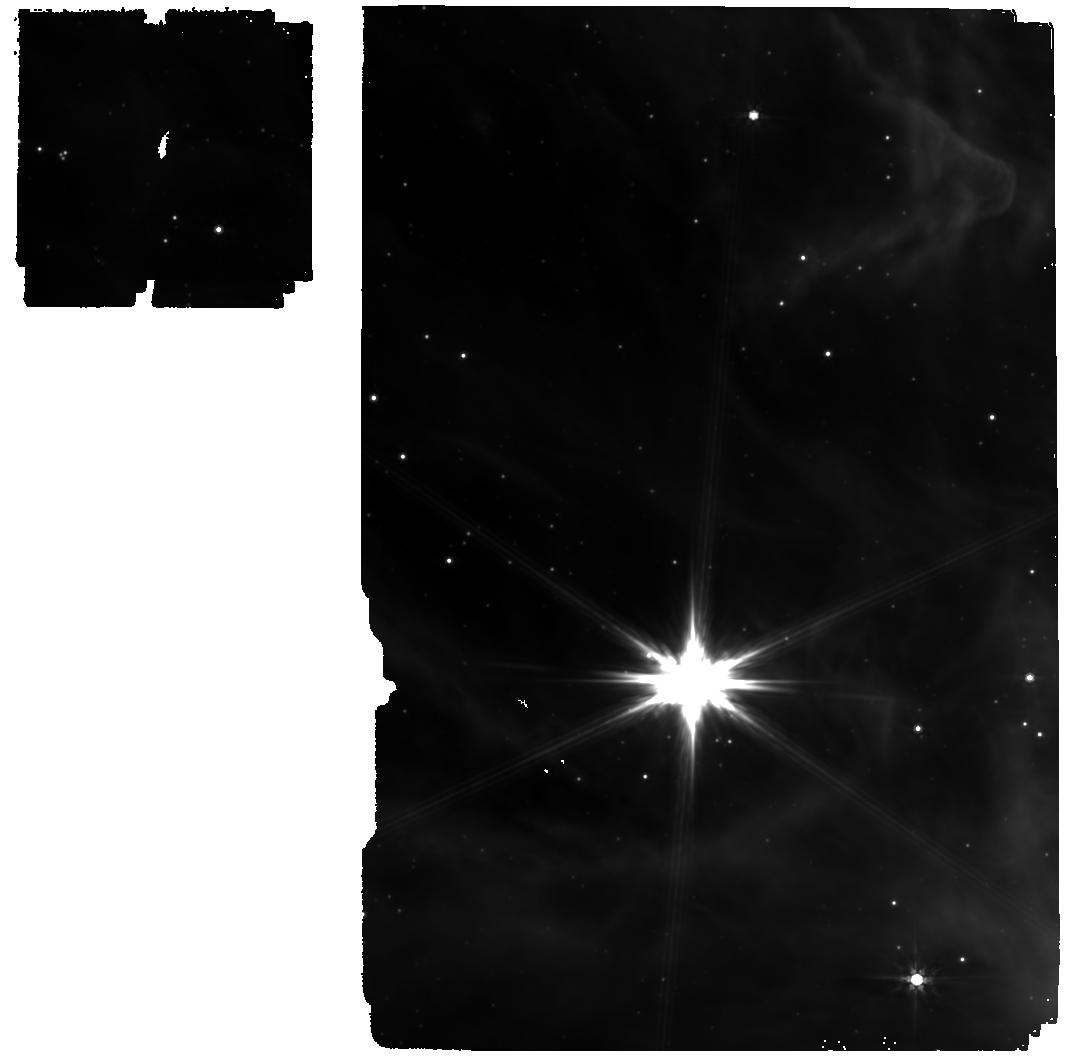
Target: WR137. Instrument: MIRI. Filter: F770W. Exposure: 19 min. Observation ID: jw04093-o003_t003_miri_f770w

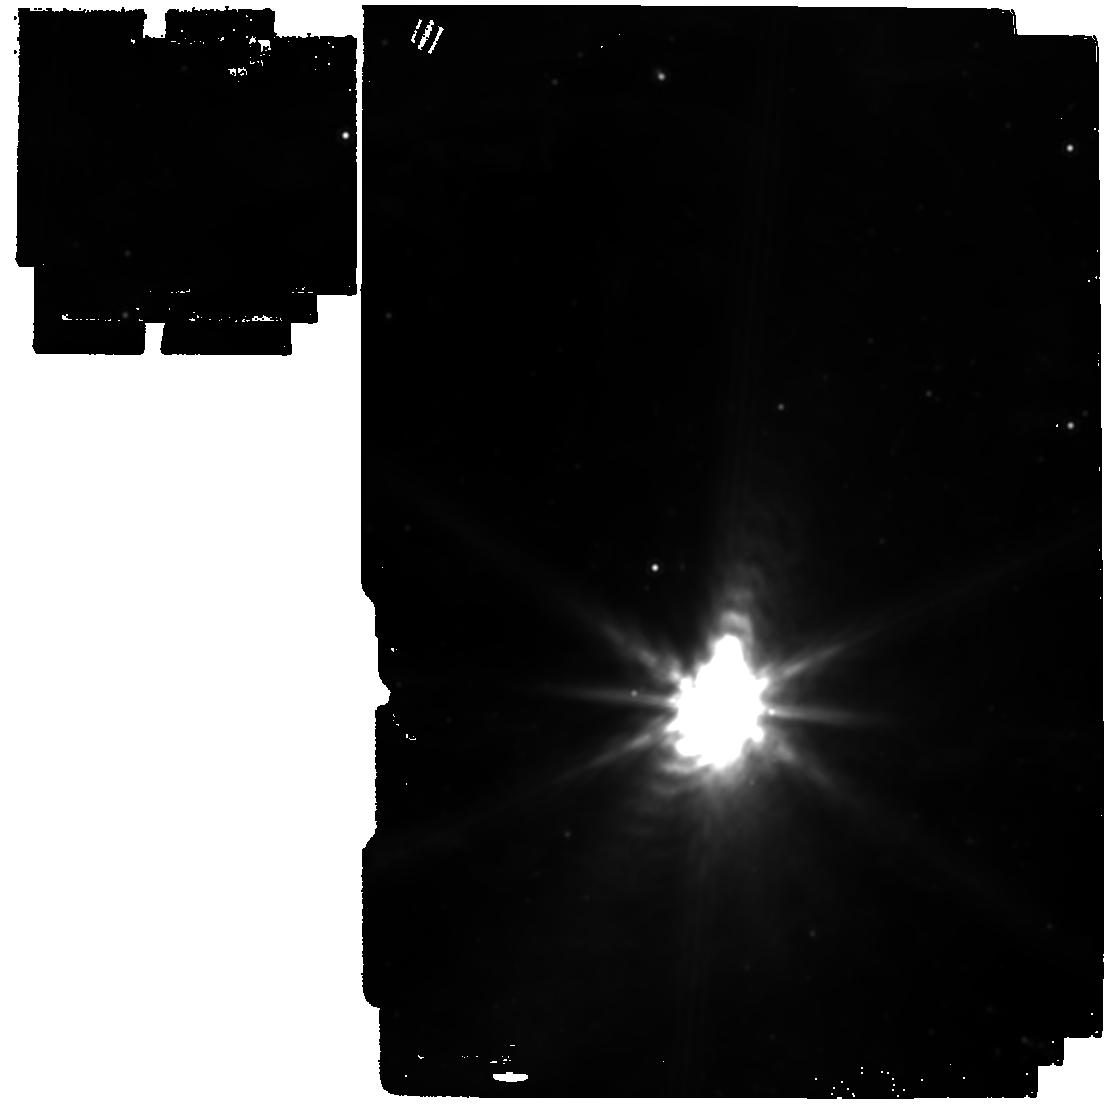
Target: WR48A. Instrument: MIRI. Filter: F1500W. Exposure: 19 min. Observation ID: jw04093-o002_t002_miri_f1500w

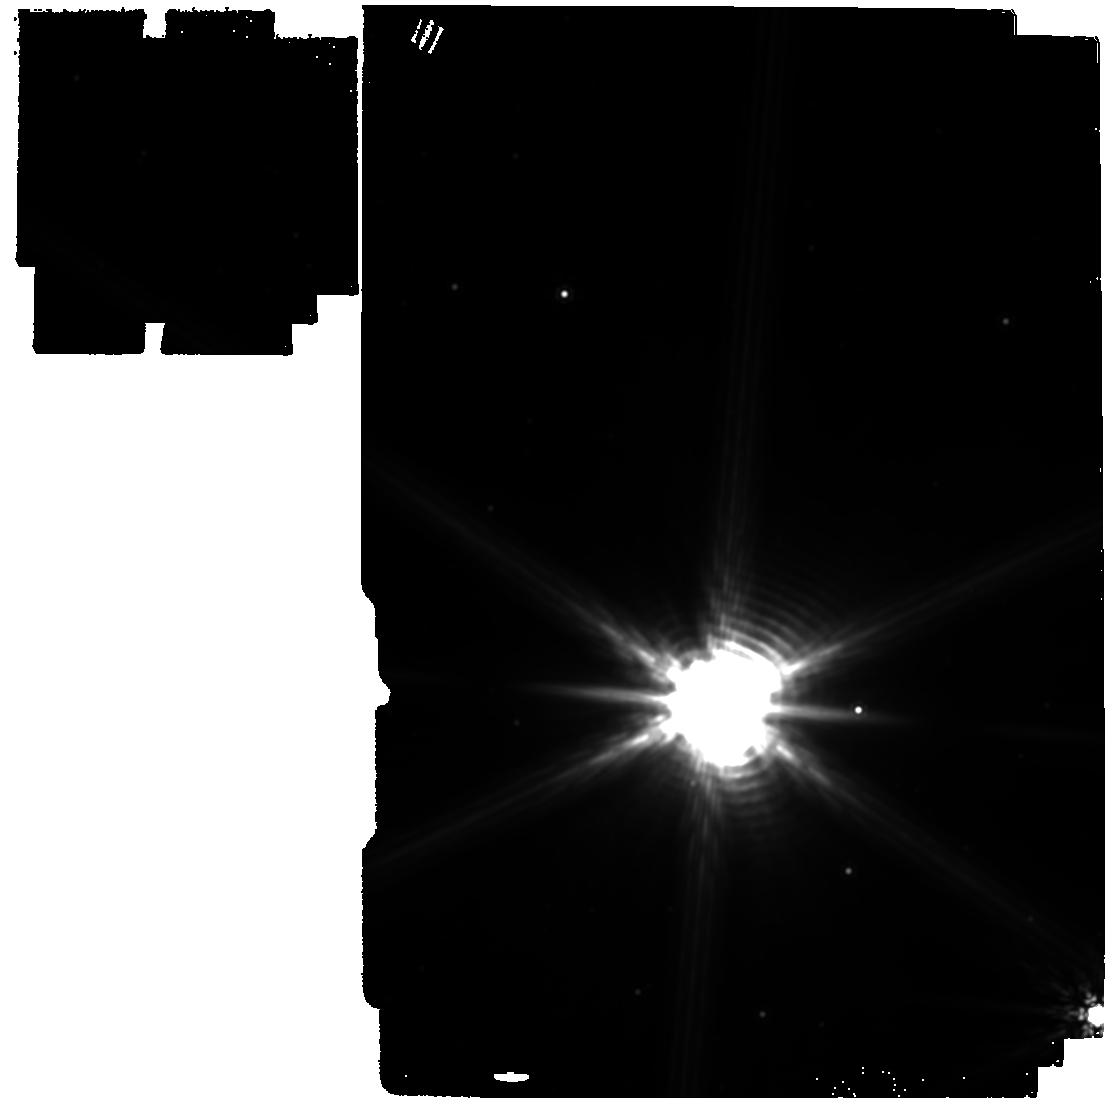
Target: WR112. Instrument: MIRI. Filter: F1500W. Exposure: 2 min. Observation ID: jw04093-o004_t004_miri_f1500w

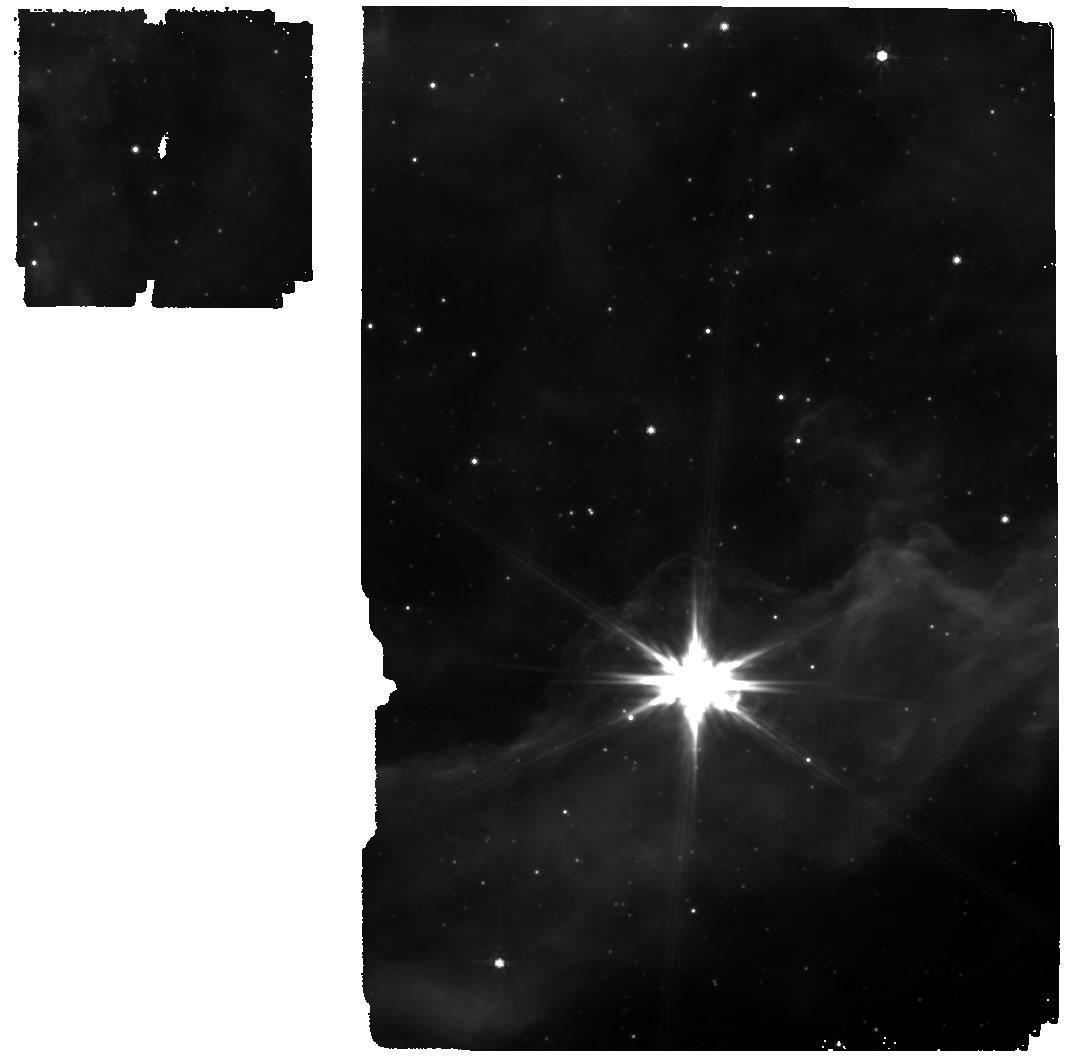
Target: WR125. Instrument: MIRI. Filter: F770W. Exposure: 19 min. Observation ID: jw04093-o001_t001_miri_f770w

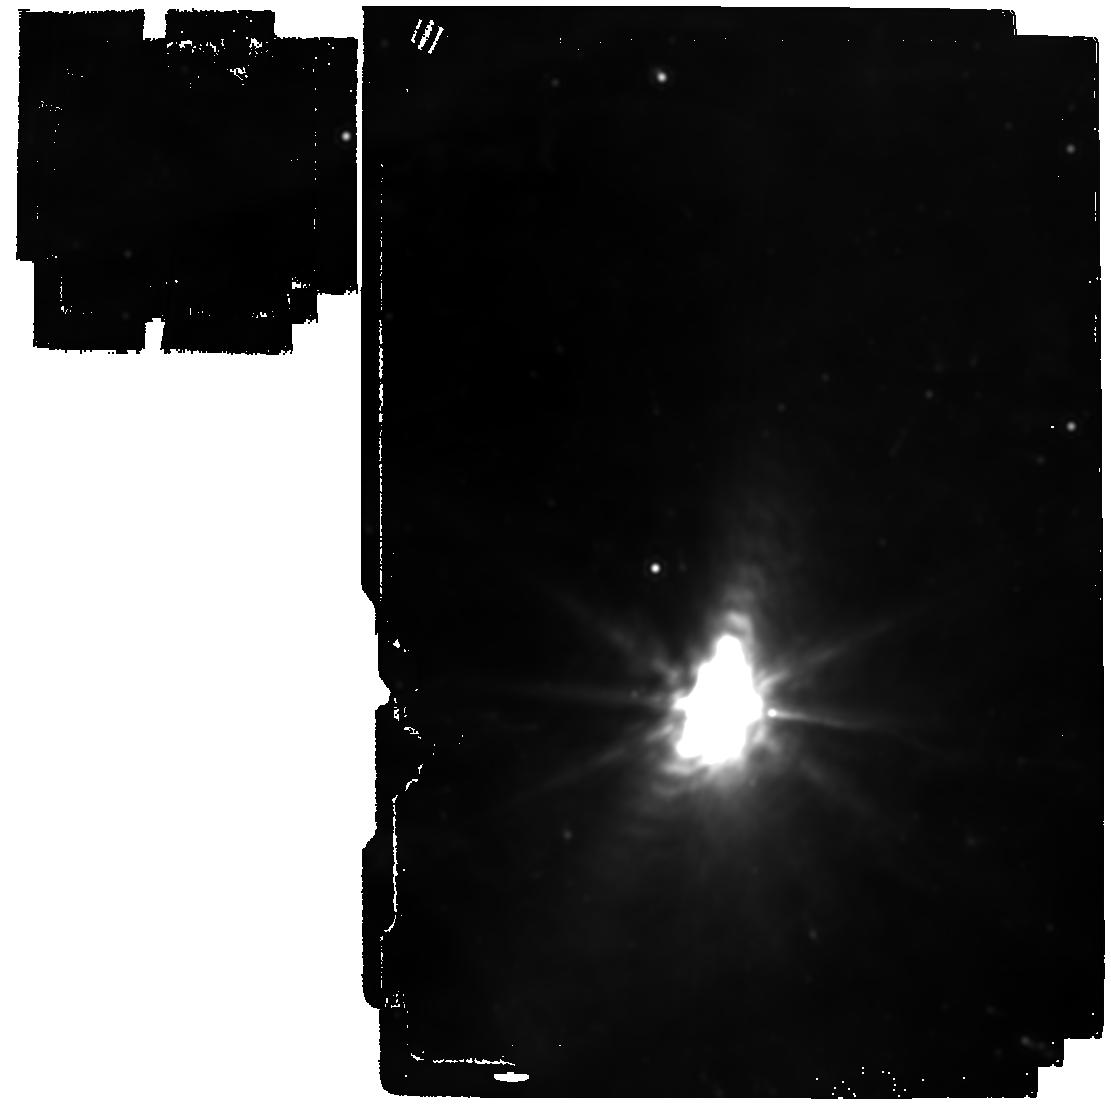
Target: WR48A. Instrument: MIRI. Filter: F2100W. Exposure: 1.2 h. Observation ID: jw04093-o002_t002_miri_f2100w

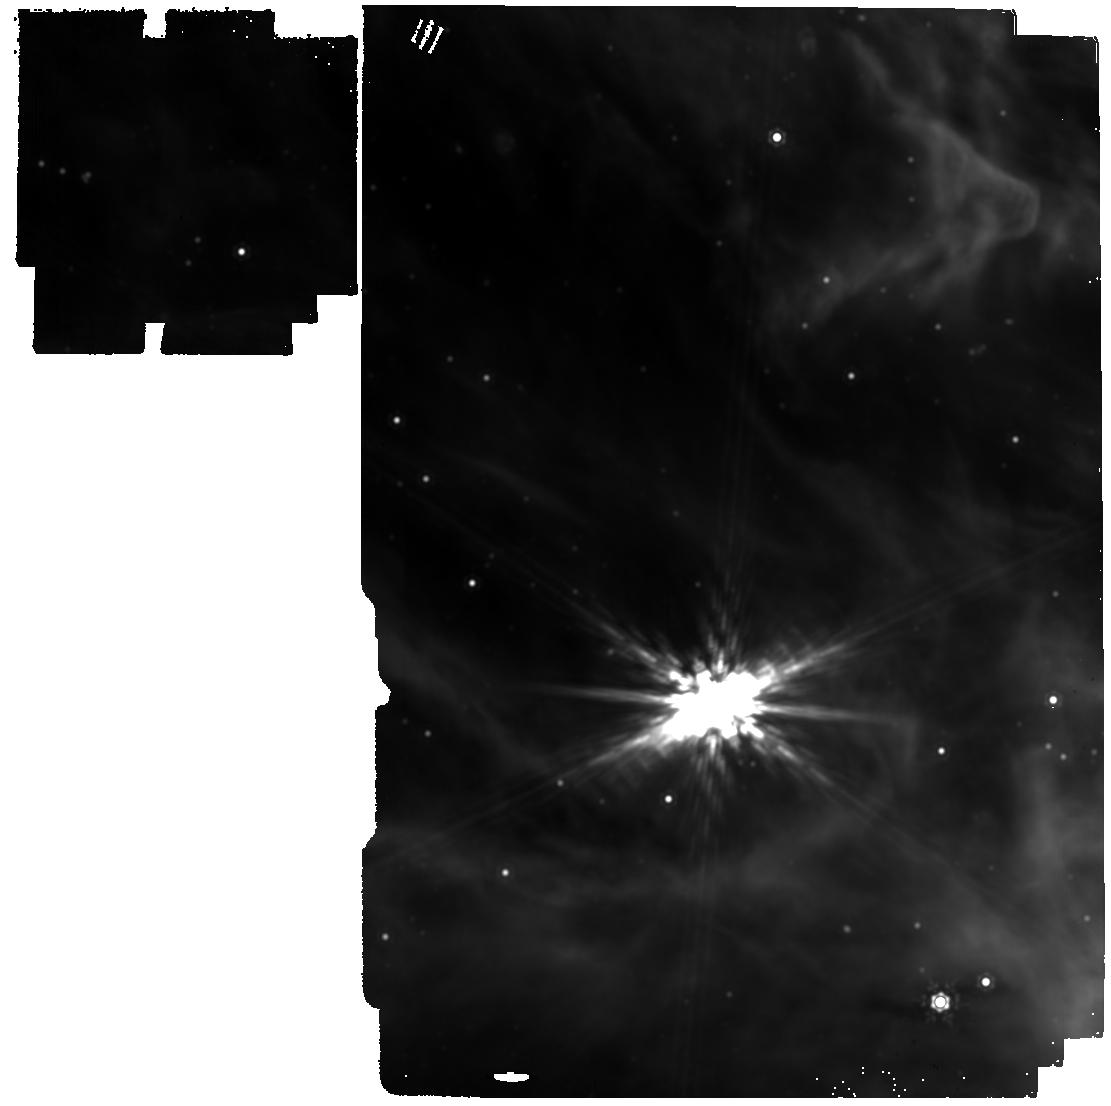
Target: WR137. Instrument: MIRI. Filter: F1500W. Exposure: 37 min. Observation ID: jw04093-o003_t003_miri_f1500w

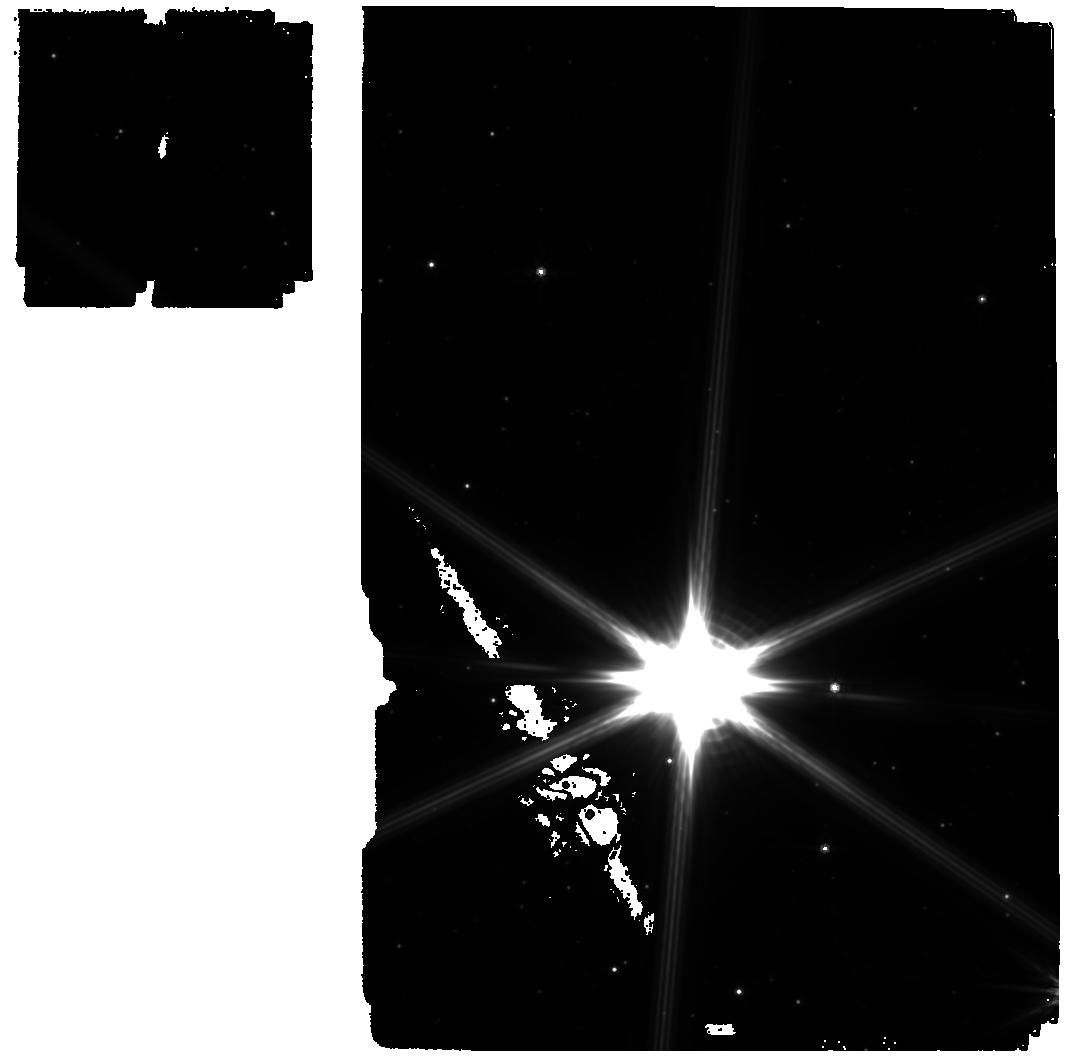
Target: WR112. Instrument: MIRI. Filter: F770W. Exposure: 4 min. Observation ID: jw04093-o004_t004_miri_f770w

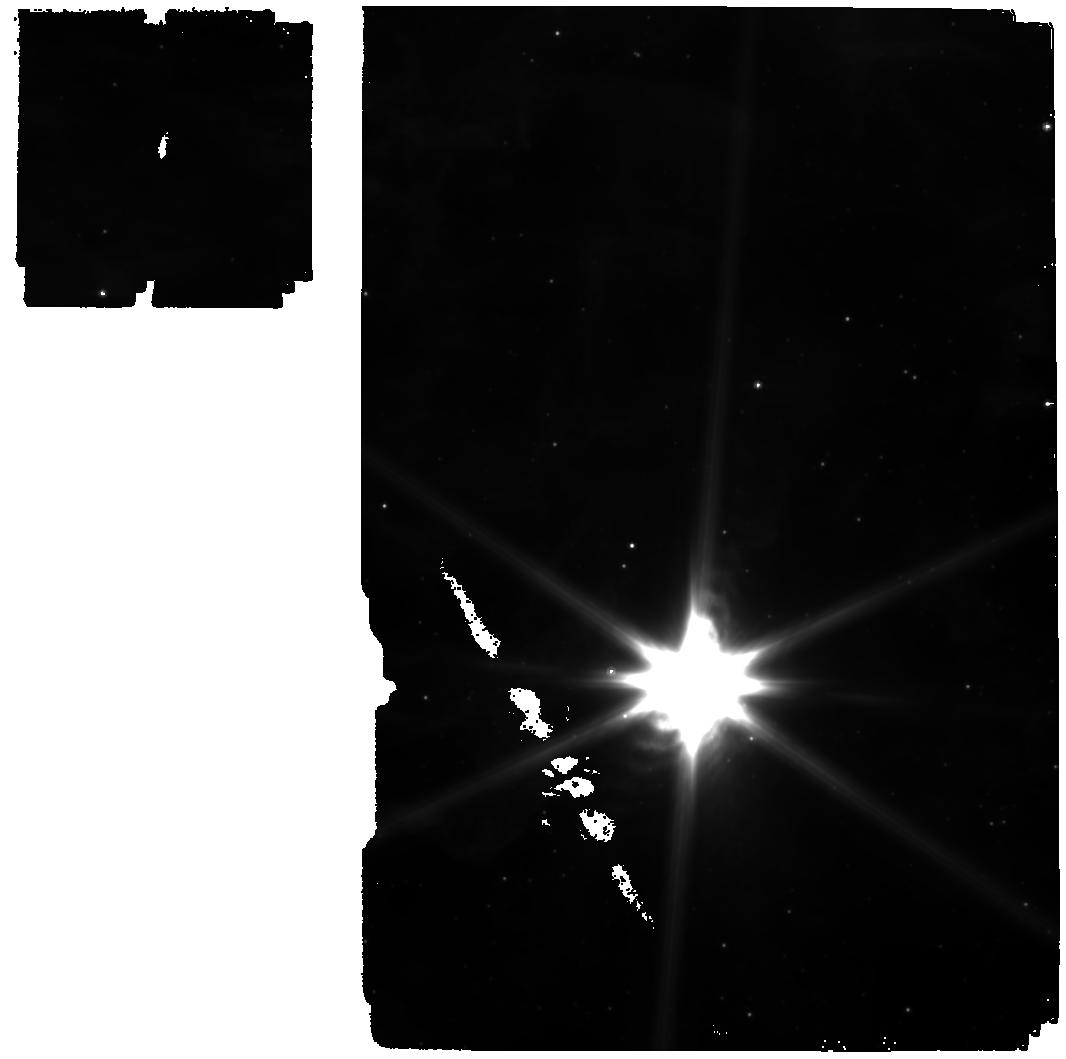
Target: WR48A. Instrument: MIRI. Filter: F770W. Exposure: 19 min. Observation ID: jw04093-o002_t002_miri_f770w

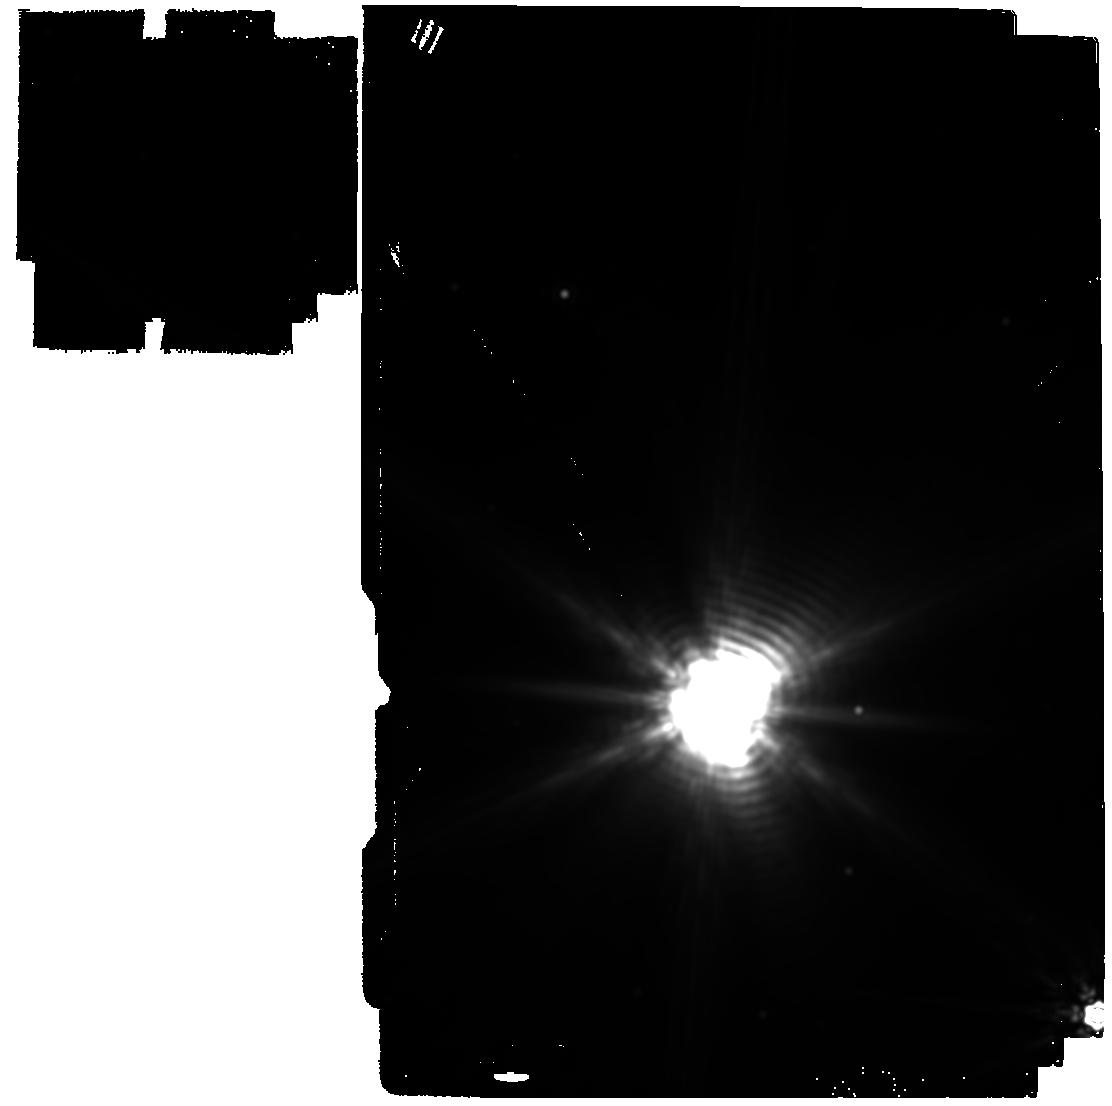
Target: WR112. Instrument: MIRI. Filter: F2100W. Exposure: 19 min. Observation ID: jw04093-o004_t004_miri_f2100w

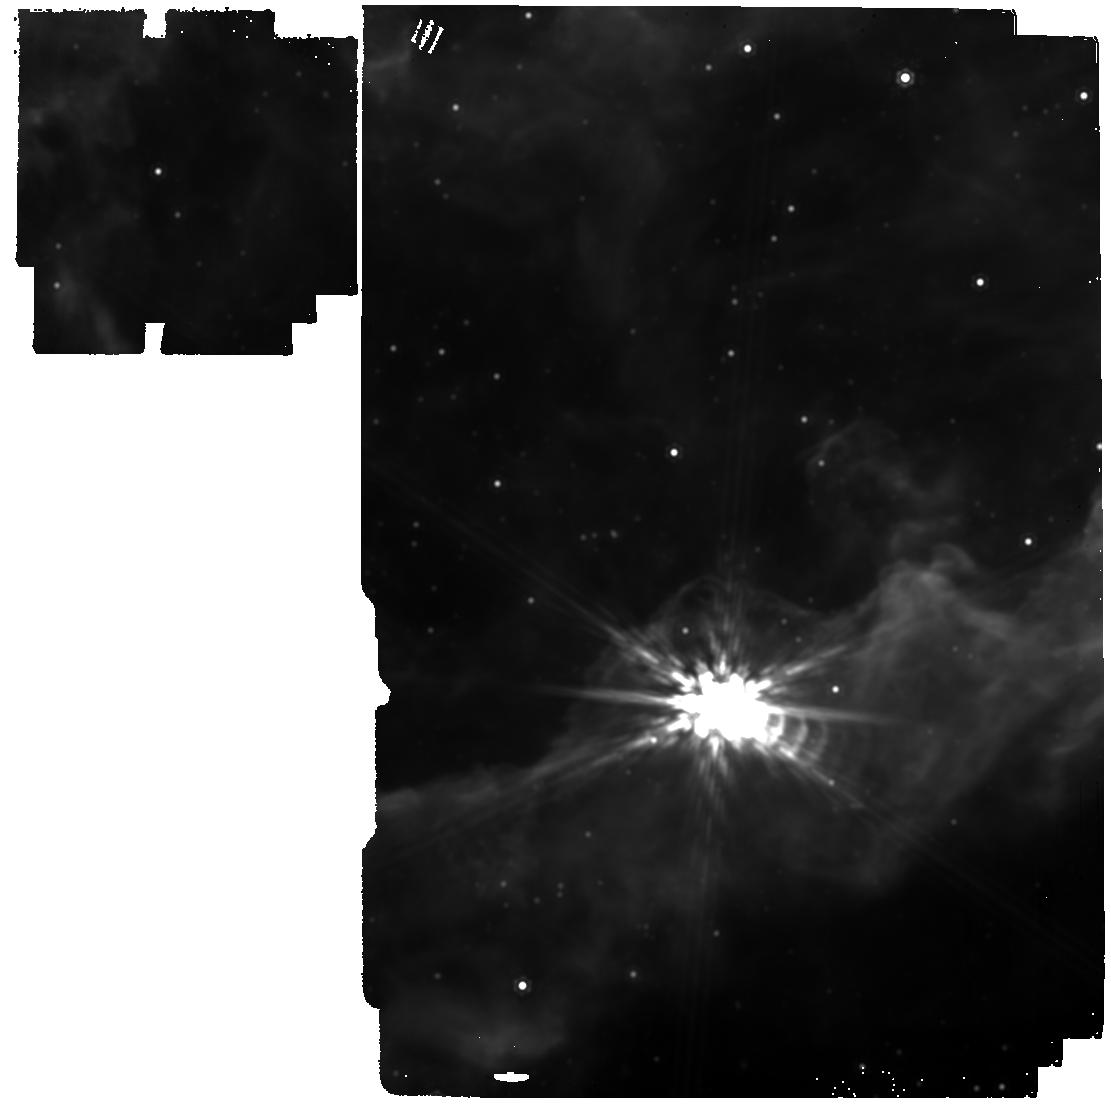
Target: WR125. Instrument: MIRI. Filter: F1500W. Exposure: 37 min. Observation ID: jw04093-o001_t001_miri_f1500w

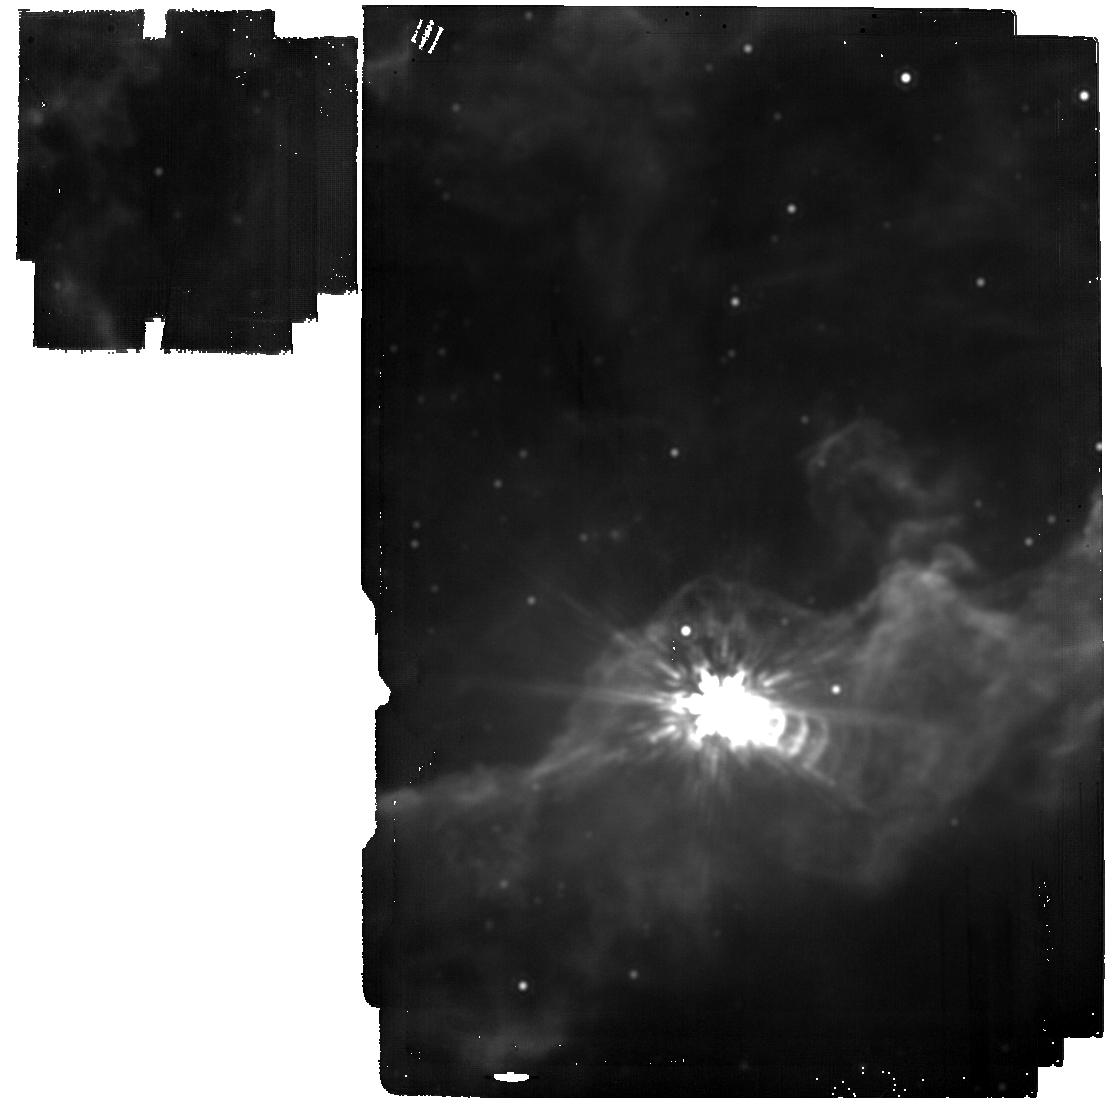
Target: WR125. Instrument: MIRI. Filter: F2100W. Exposure: 1.9 h. Observation ID: jw04093-o001_t001_miri_f2100w

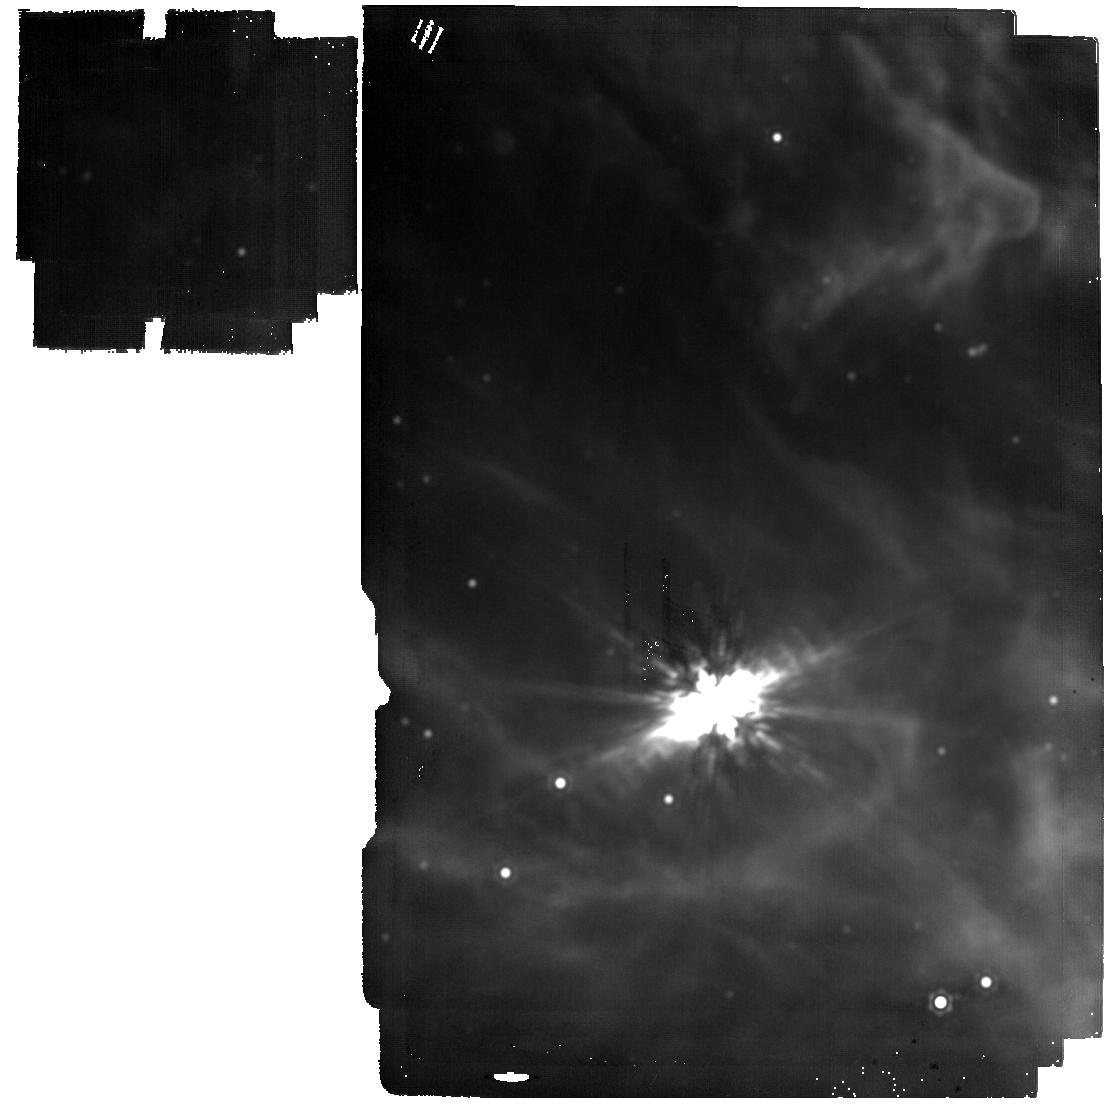
Target: WR137. Instrument: MIRI. Filter: F2100W. Exposure: 1.2 h. Observation ID: jw04093-o003_t003_miri_f2100w

Fingerprinting the history of episodic dust creation in Wolf-Rayet binaries (PI: Richardson, Noel D.)

Star and planet formation theory, especially relating to the early Universe, requires an accurate dust budget. One source of dust at very low metallicity is thought to be from carbon-rich Wolf-Rayet stars (WCd) in binary systems formed through Roche lobe overflow. In July 2022, JWST+MIRI imaged seventeen dust shells around the WCd binary WR 140, which creates dust every periastron passage (every ~8 years), revealing that the dust survives for at least 150 years following its creation. Such infrared imaging allows us to measure the temperature evolution of the dust and to model the geometry of the shocks that led to the observed emission. We propose to widen the sample with four additional systems (WR 48a, WR 112, WR 125, and WR 137), which allows for the exploration of WCd dust creation over larger physical scales as the binaries are more distant than WR 140, and testing of the survivability of carbon-rich WCd dust in multiple environments. The understanding of the dust survival is crucial to a complete accounting of the dust budget in both early and modern galaxies as these binary stars can form dust faster than the first supernovae in their parent galaxy, and at timescales of millions of years rather than the billions of years needed to form dust with AGB stars or planetary nebulae.